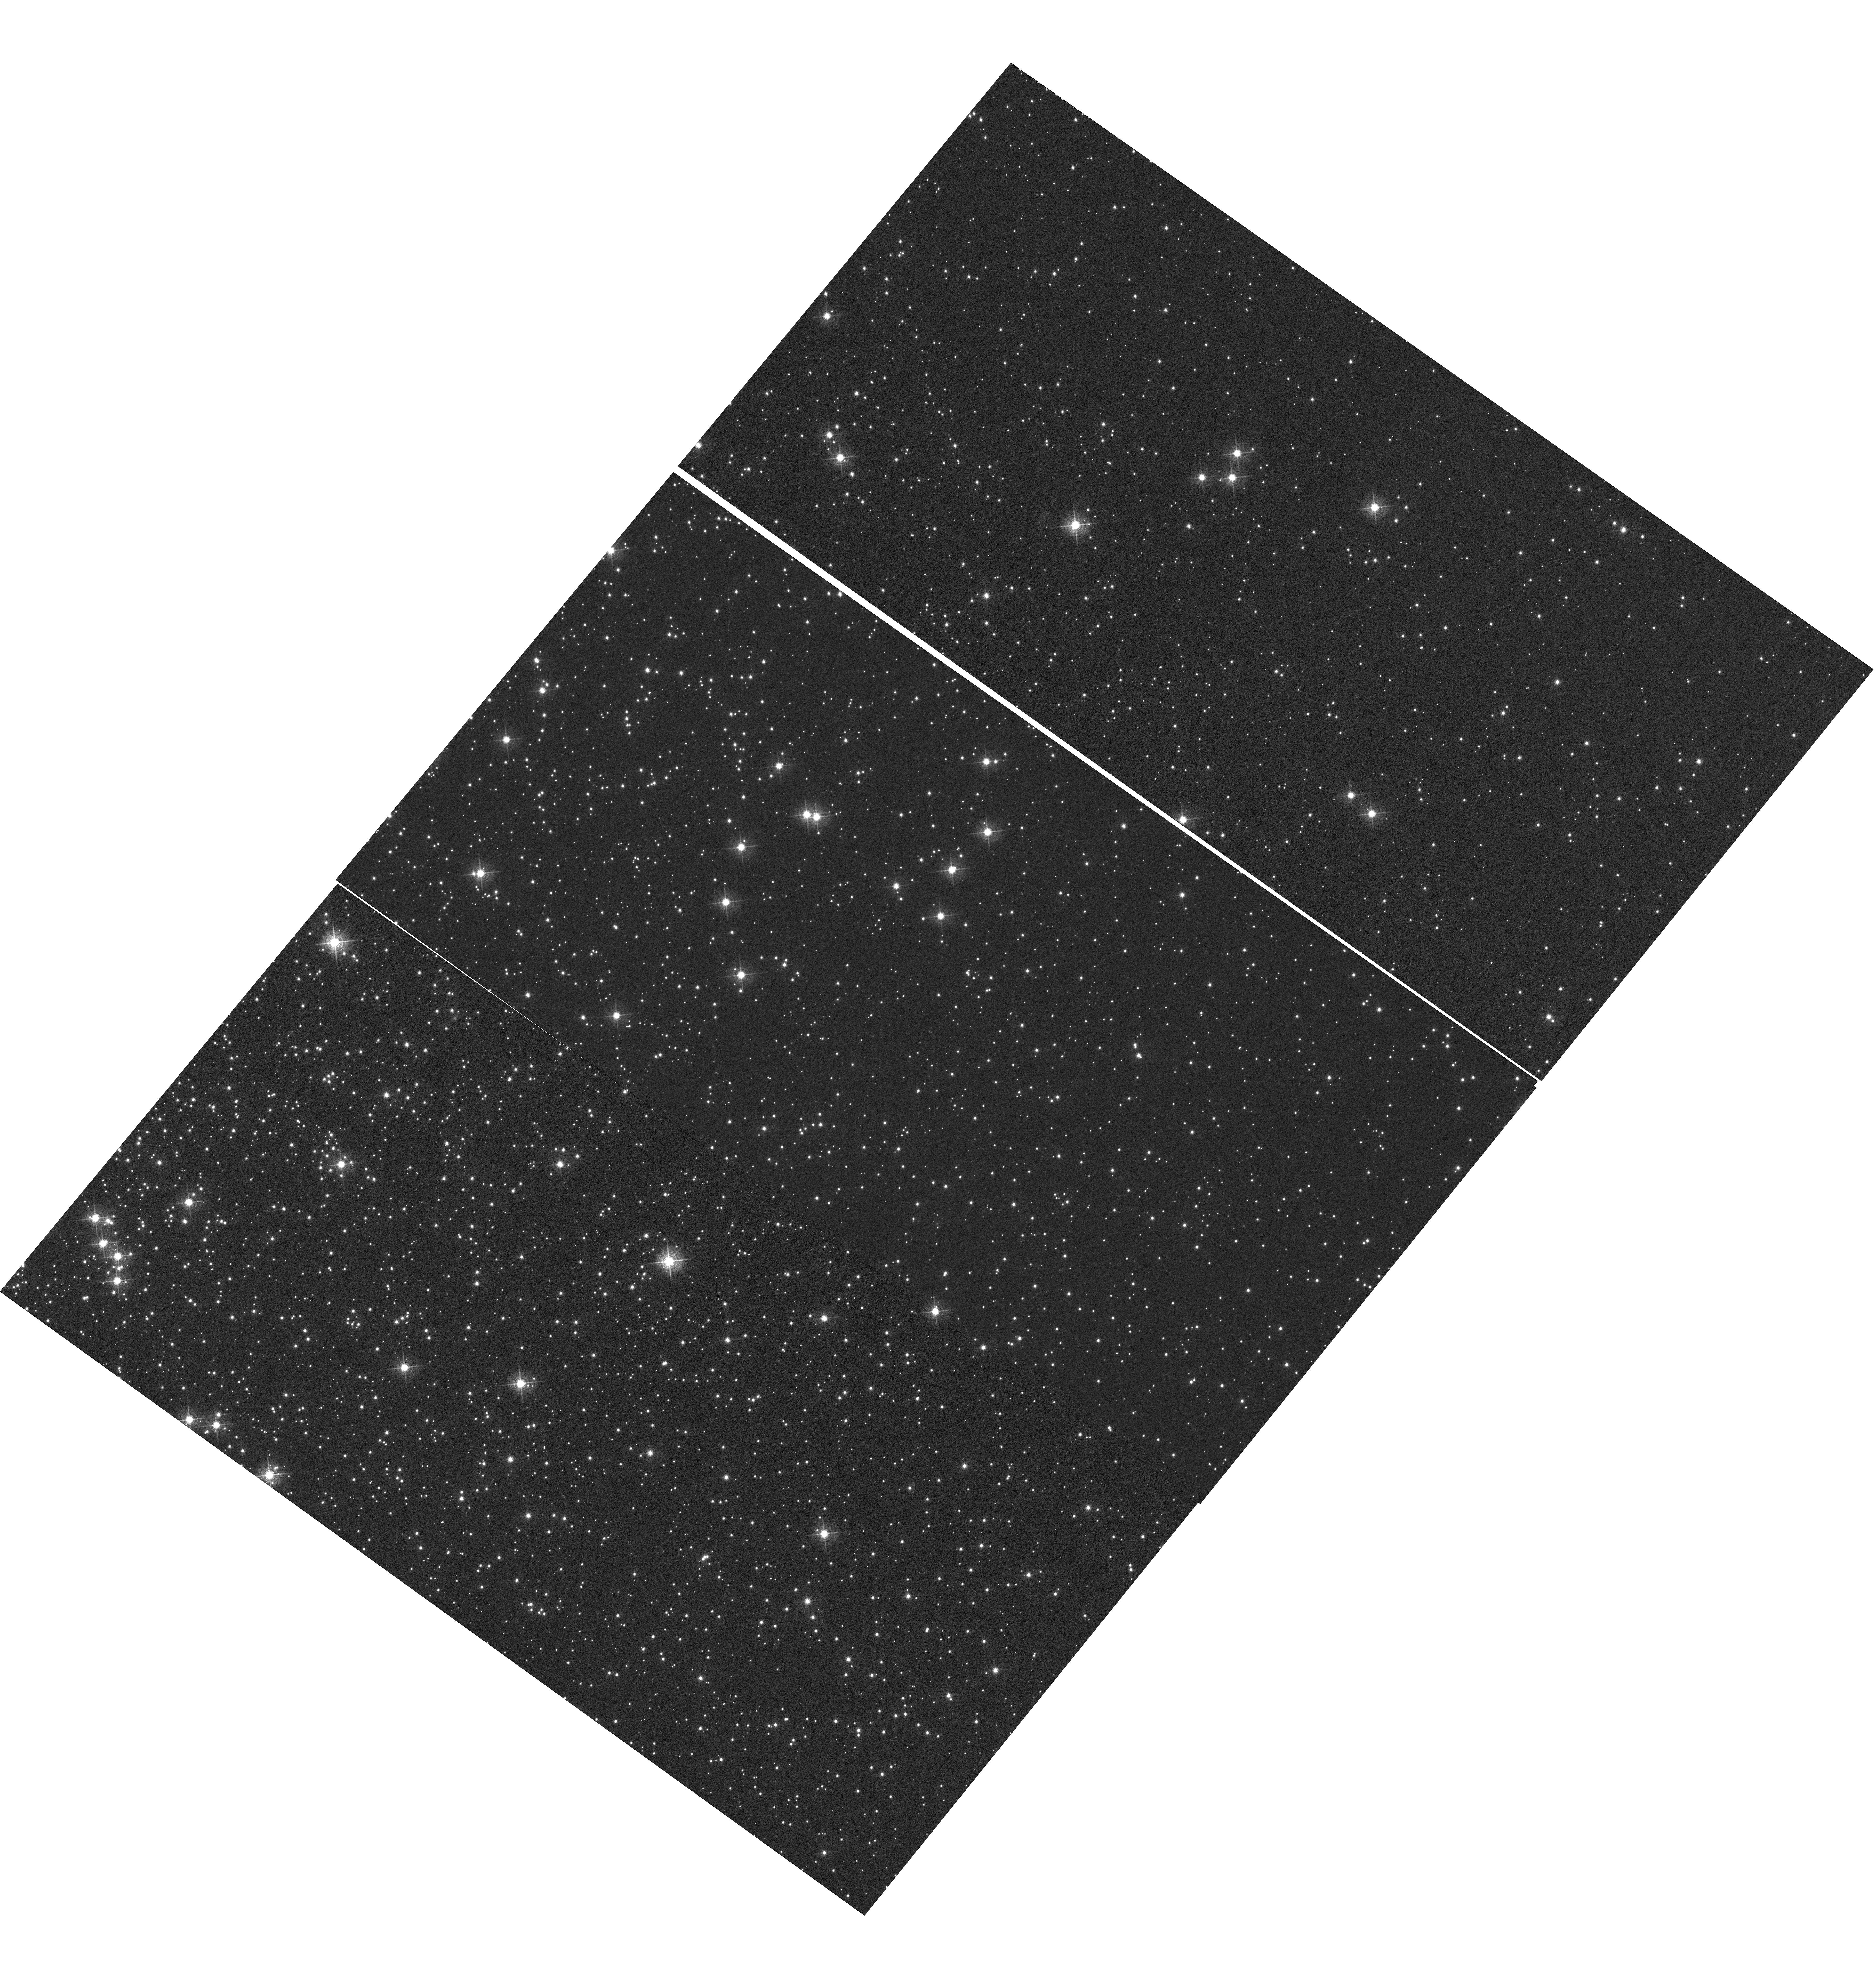
Target: NGC-104. Instrument: WFC3/UVIS. Filter: F502N. Exposure: 1.8 h. Observation ID: hst_14378_02_wfc3_uvis_f502n_id1v02

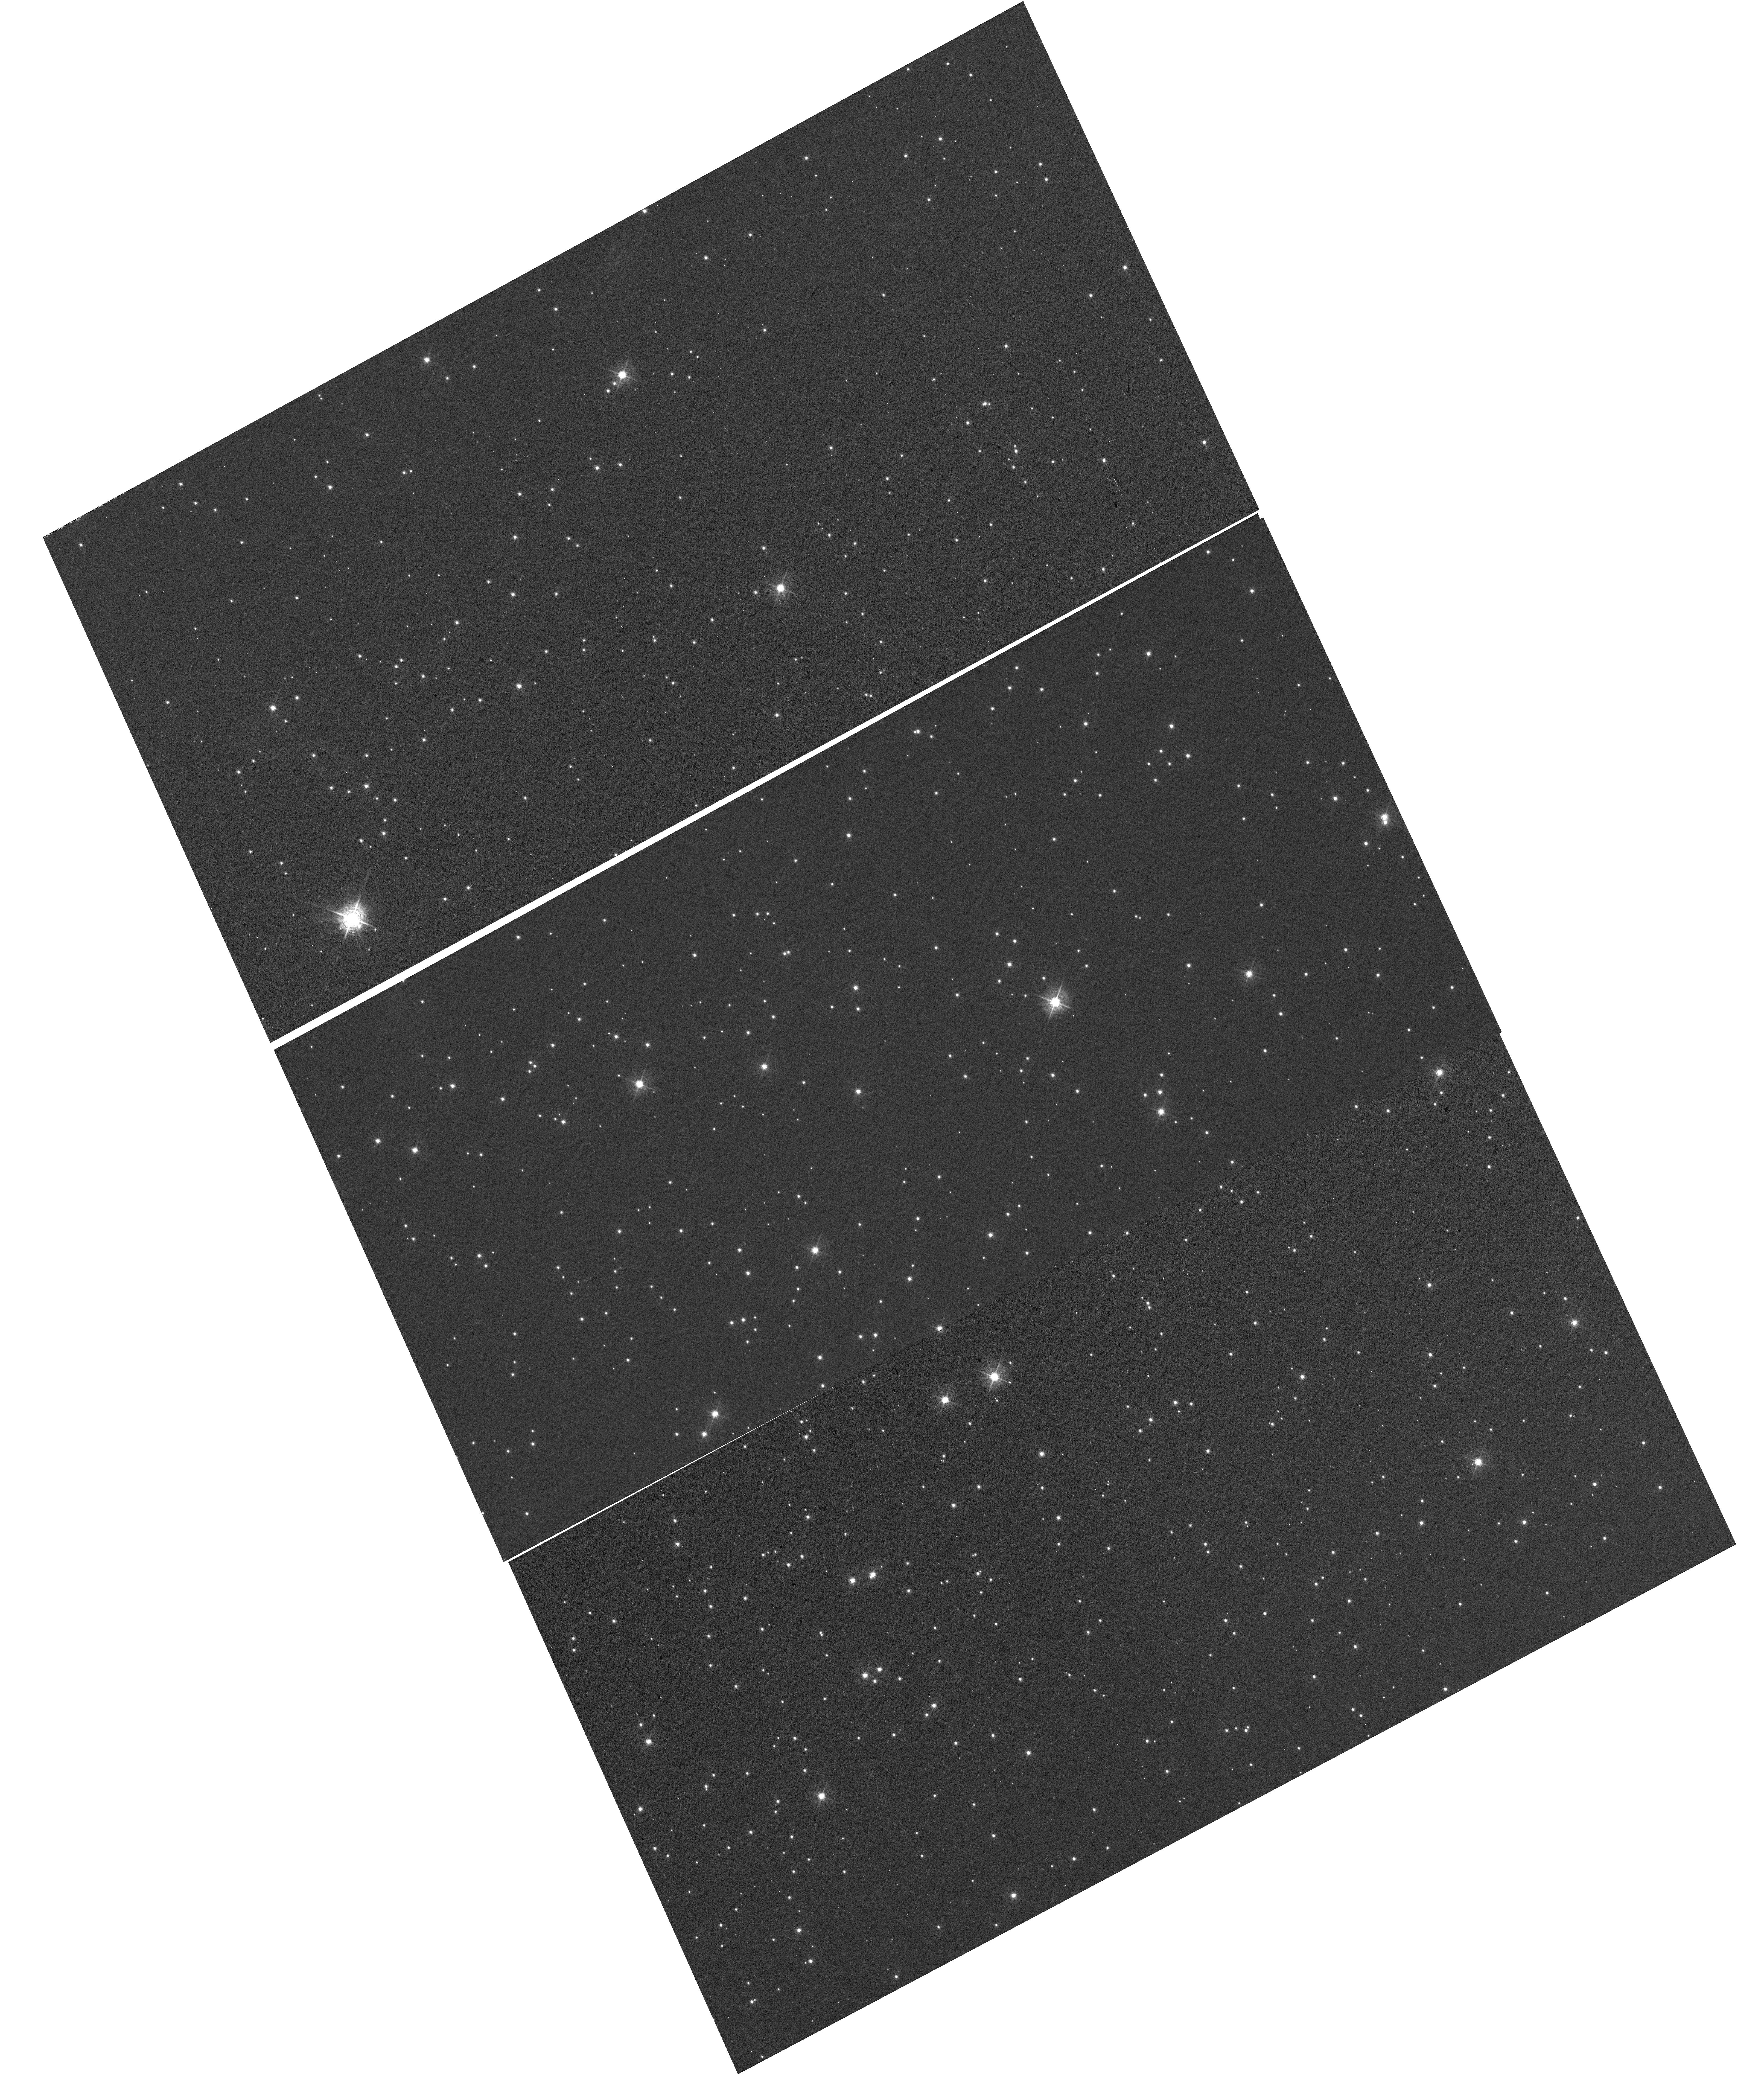
Target: NGC-6791. Instrument: WFC3/UVIS. Filter: F502N. Exposure: 30 min. Observation ID: hst_14378_03_wfc3_uvis_f502n_id1v03

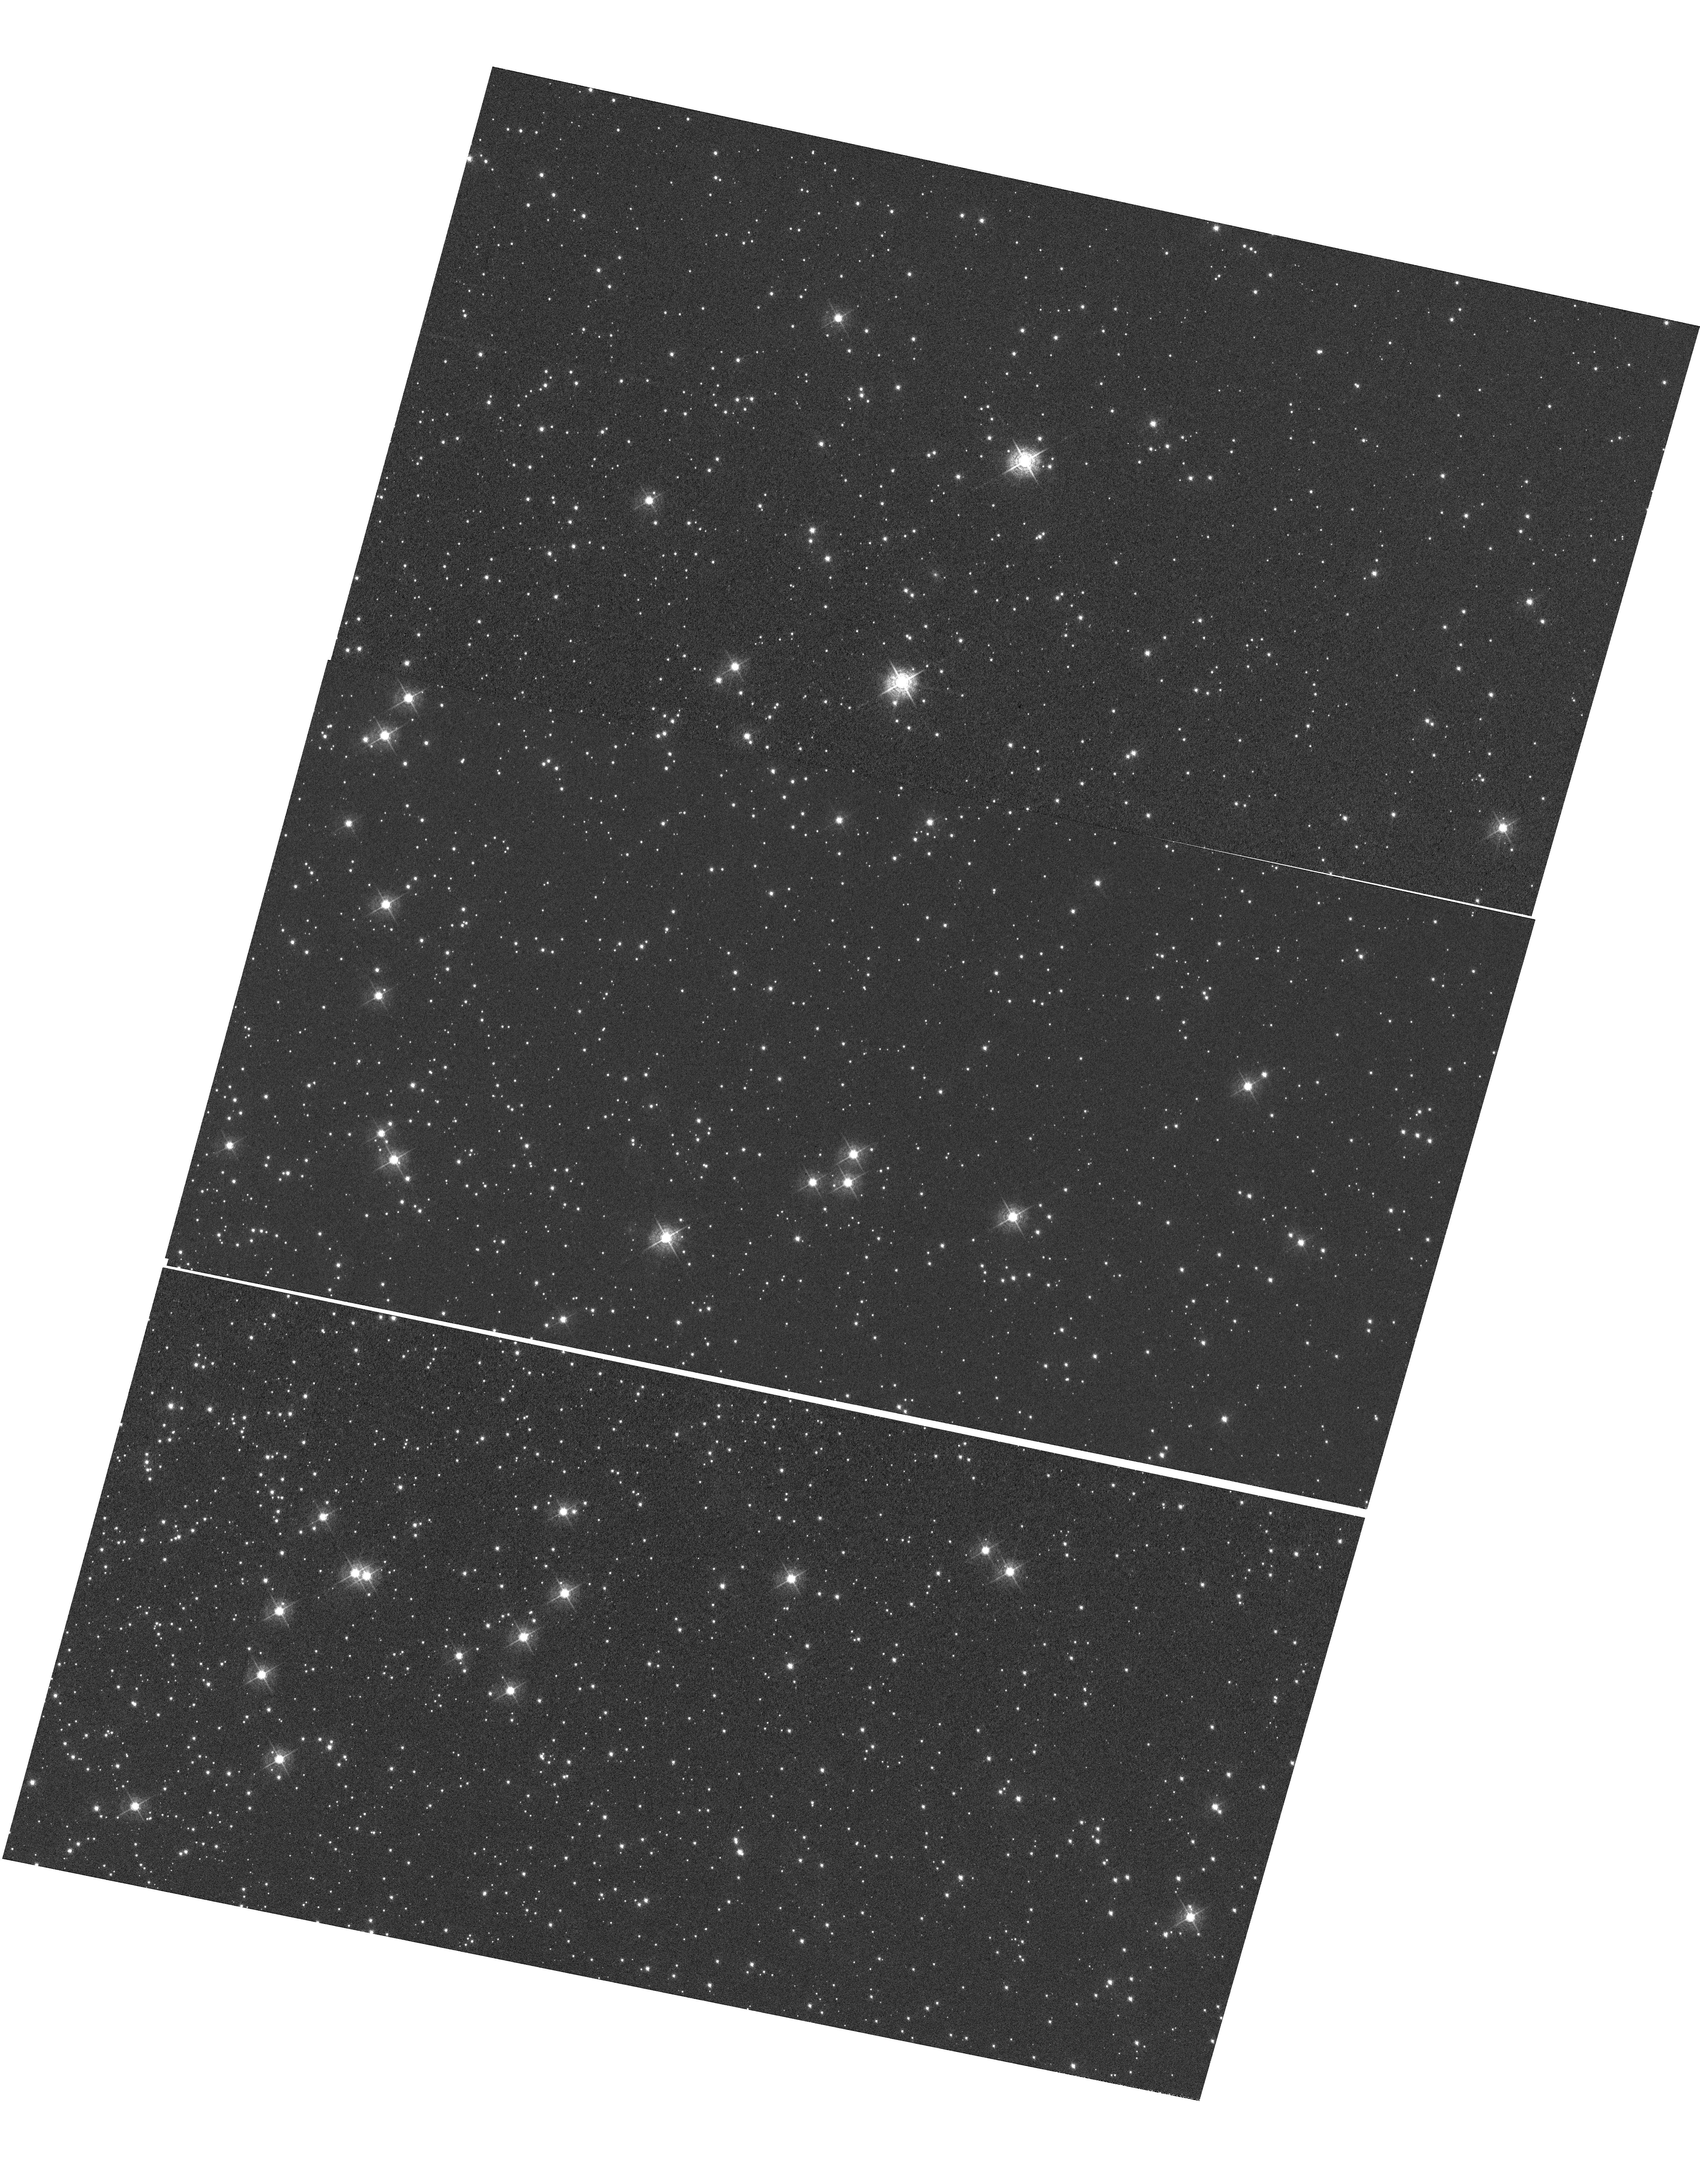
Target: NGC-104. Instrument: WFC3/UVIS. Filter: F502N. Exposure: 1.8 h. Observation ID: hst_14378_04_wfc3_uvis_f502n_id1v04

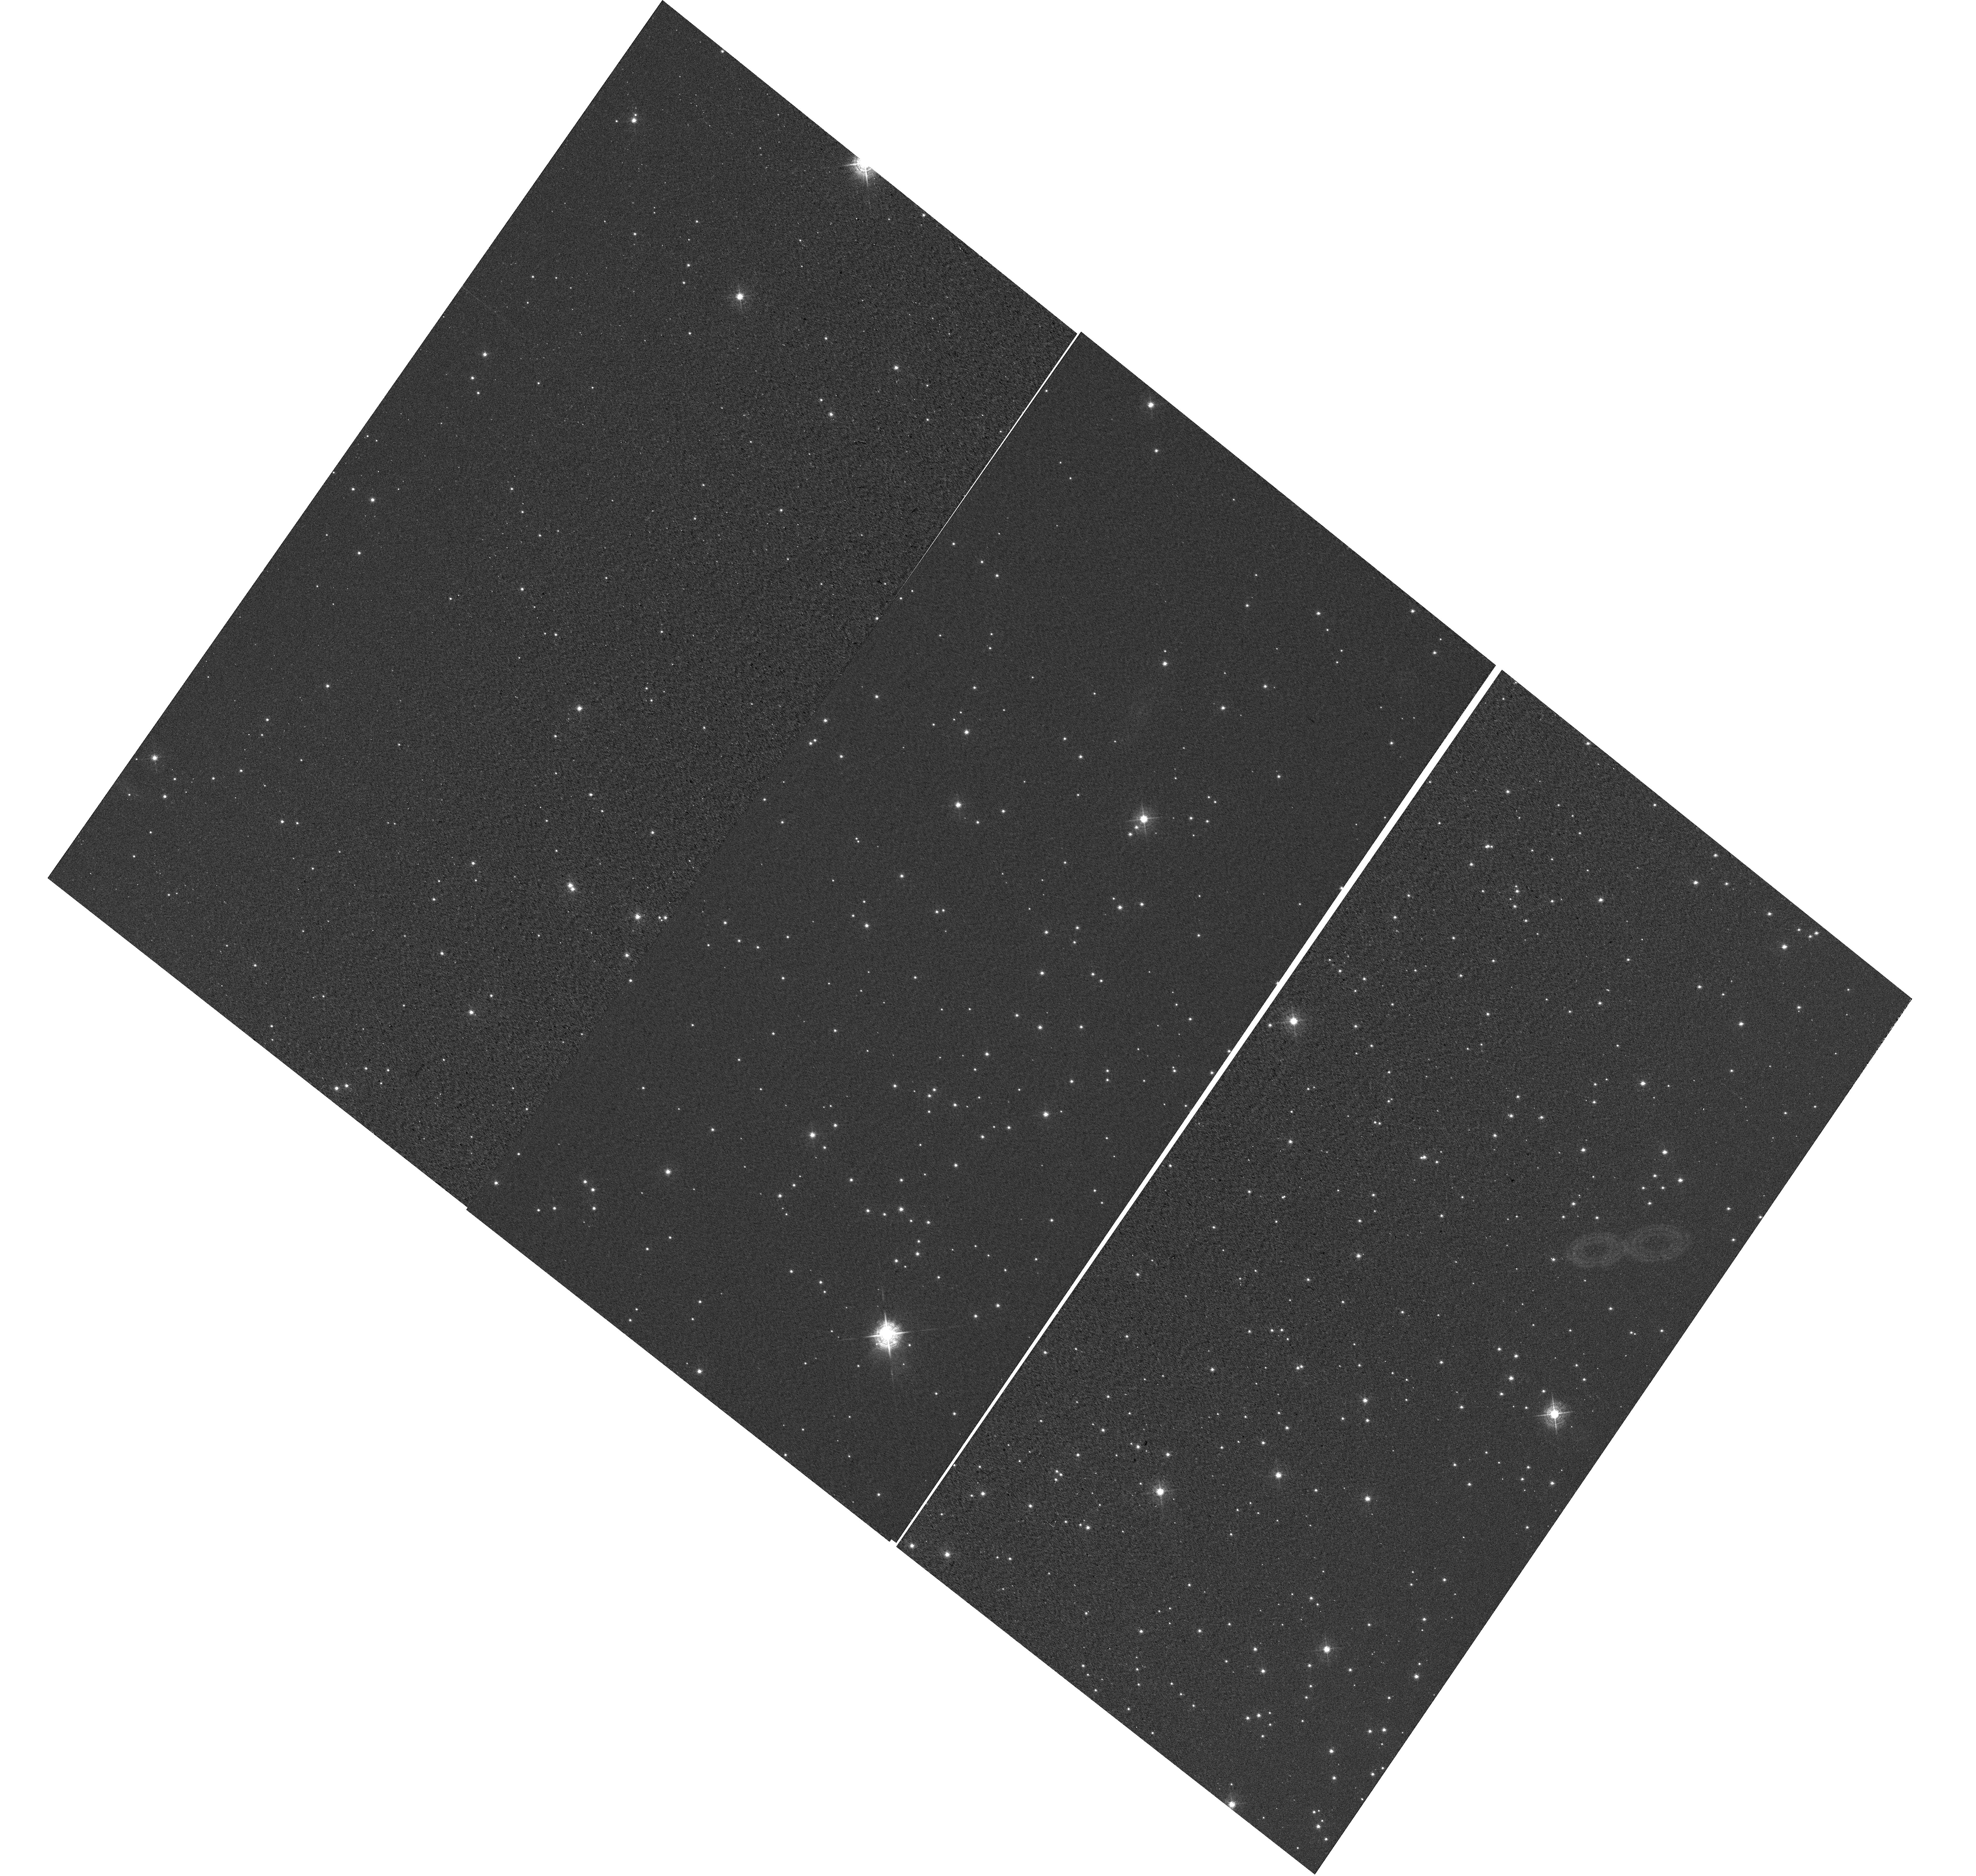
Target: NGC-6791. Instrument: WFC3/UVIS. Filter: F502N. Exposure: 30 min. Observation ID: hst_14378_01_wfc3_uvis_f502n_id1v01

WFC3 UVIS CTE Monitor (Star cluster) (PI: Mack, Jennifer)

This program acquires data to monitor the CTE degradation as a function of epoch, target brightness, and image background. The results will allow for updates to the aperture photometry-based CTE model. In addition, the data will be used for testing and monitoring the efficacy of the empirical pixel-based CTE correction. The two targets used for the external CTE monitor are the sparse cluster NGC 6791 and a relatively dense field in 47 Tuc (NGC 104). Data from the latter are used to measure the dependence of the CTE on field crowding. Both targets have been observed in previous cycles and thus provide a uniform set of observations from which to track the time evolution of the CTE. Since 47 Tuc is also used by ACS, 47 Tuc allows for a cross-comparison between the CTE evolution of WFC3/UVIS and that of ACS/WFC. Additional observations of 47 Tuc using a range of post-flash levels yield data with a range of background levels from which to assess the background dependence of the UVIS CTE.